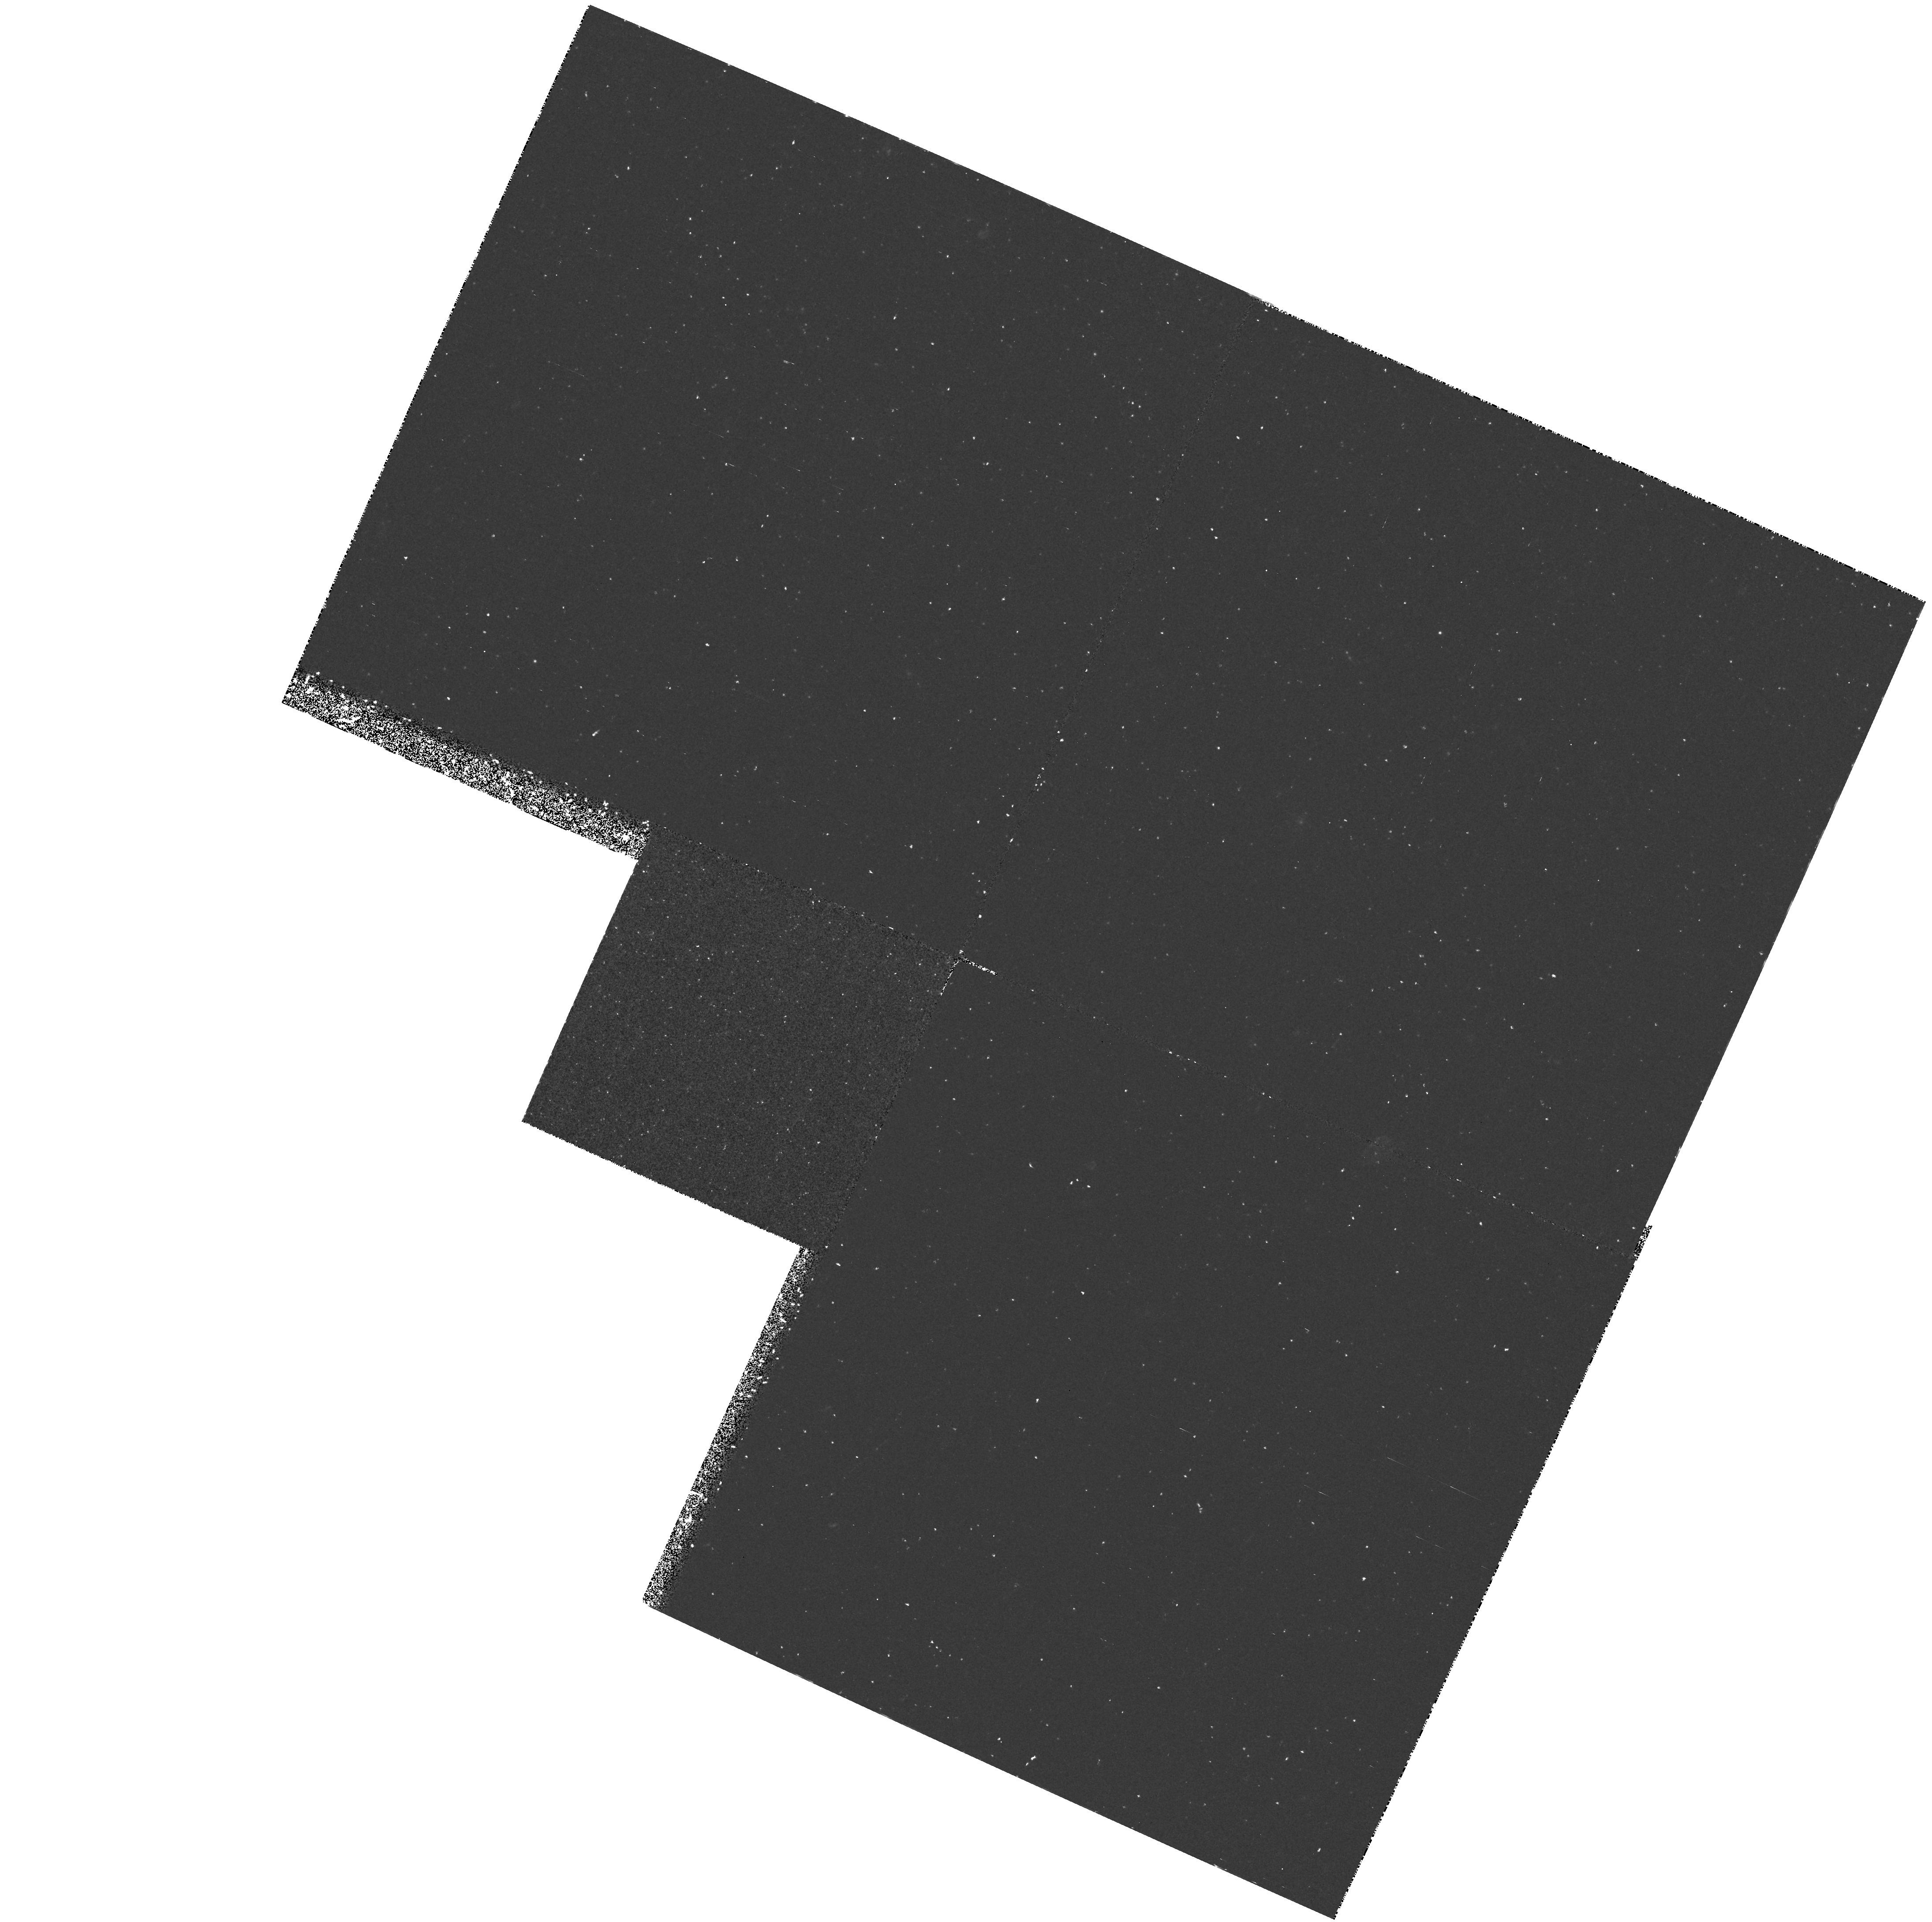
Target: LEOI-GEN. Instrument: WFPC2/PC. Filter: F300W. Exposure: 1.2 h. Observation ID: hst_5153_03_wfpc2_pc_f300w_u2jl03

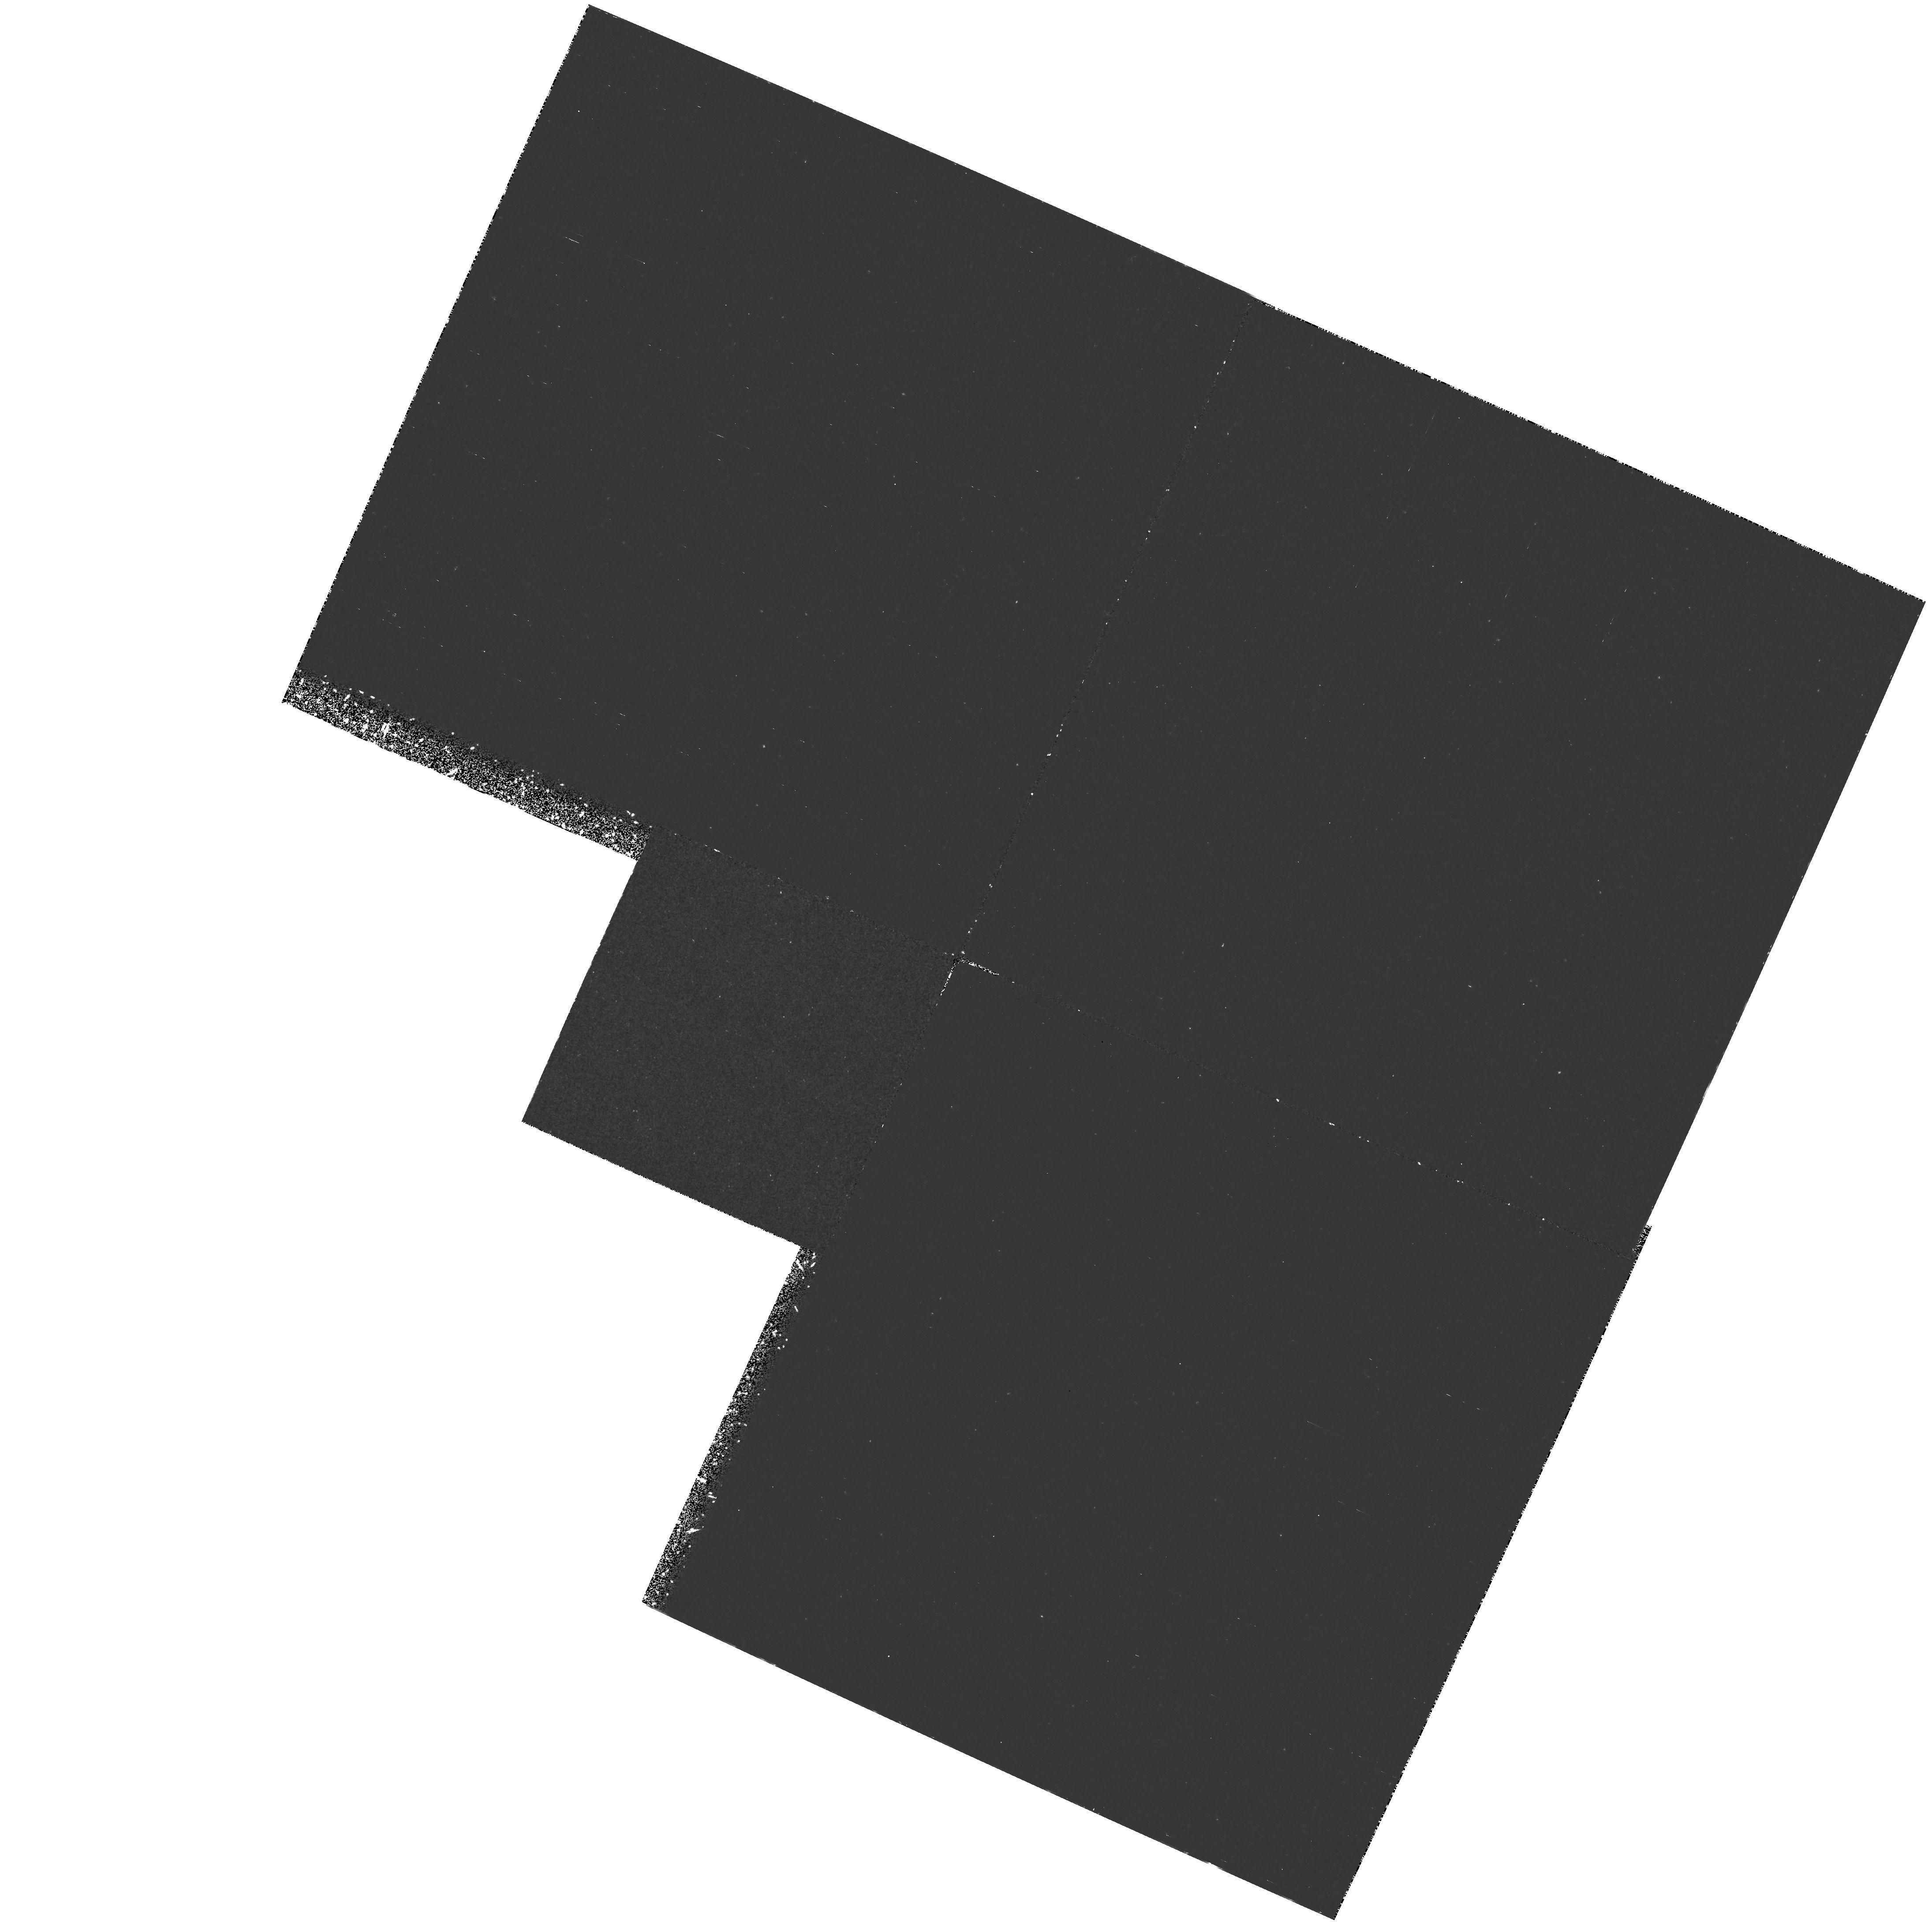
Target: LEOI-GEN. Instrument: WFPC2/PC. Filter: F170W. Exposure: 2.3 h. Observation ID: hst_5153_02_wfpc2_pc_f170w_u2jl02

UV-BRIGHT STARS IN LEO I (PI: Deharveng, Jean-Michel)

FOC ultraviolet images have resolved PAGB (Post-Asymptotic-Giant- Branch) stars in the inner bulge of the galaxy M31. These stars, however, contribute to less than 20 % of the total observed UV flux. The bulk of the UV emission should be explained by stars which, in metal-rich population, are predicted to move from the giant branch to the left of the HR diagram while skipping the AGB (Asymptotic-Giant-Branch) either partially or totally. The dwarf spheroidal galaxy Leo I provides an opportunity to resolve these categories of stars at intrinsically fainter level than possible in M31, down to the AGB-manque or HB phases of evolution. Observations will be performed with the FOC and the WFPC2 in parallel mode.